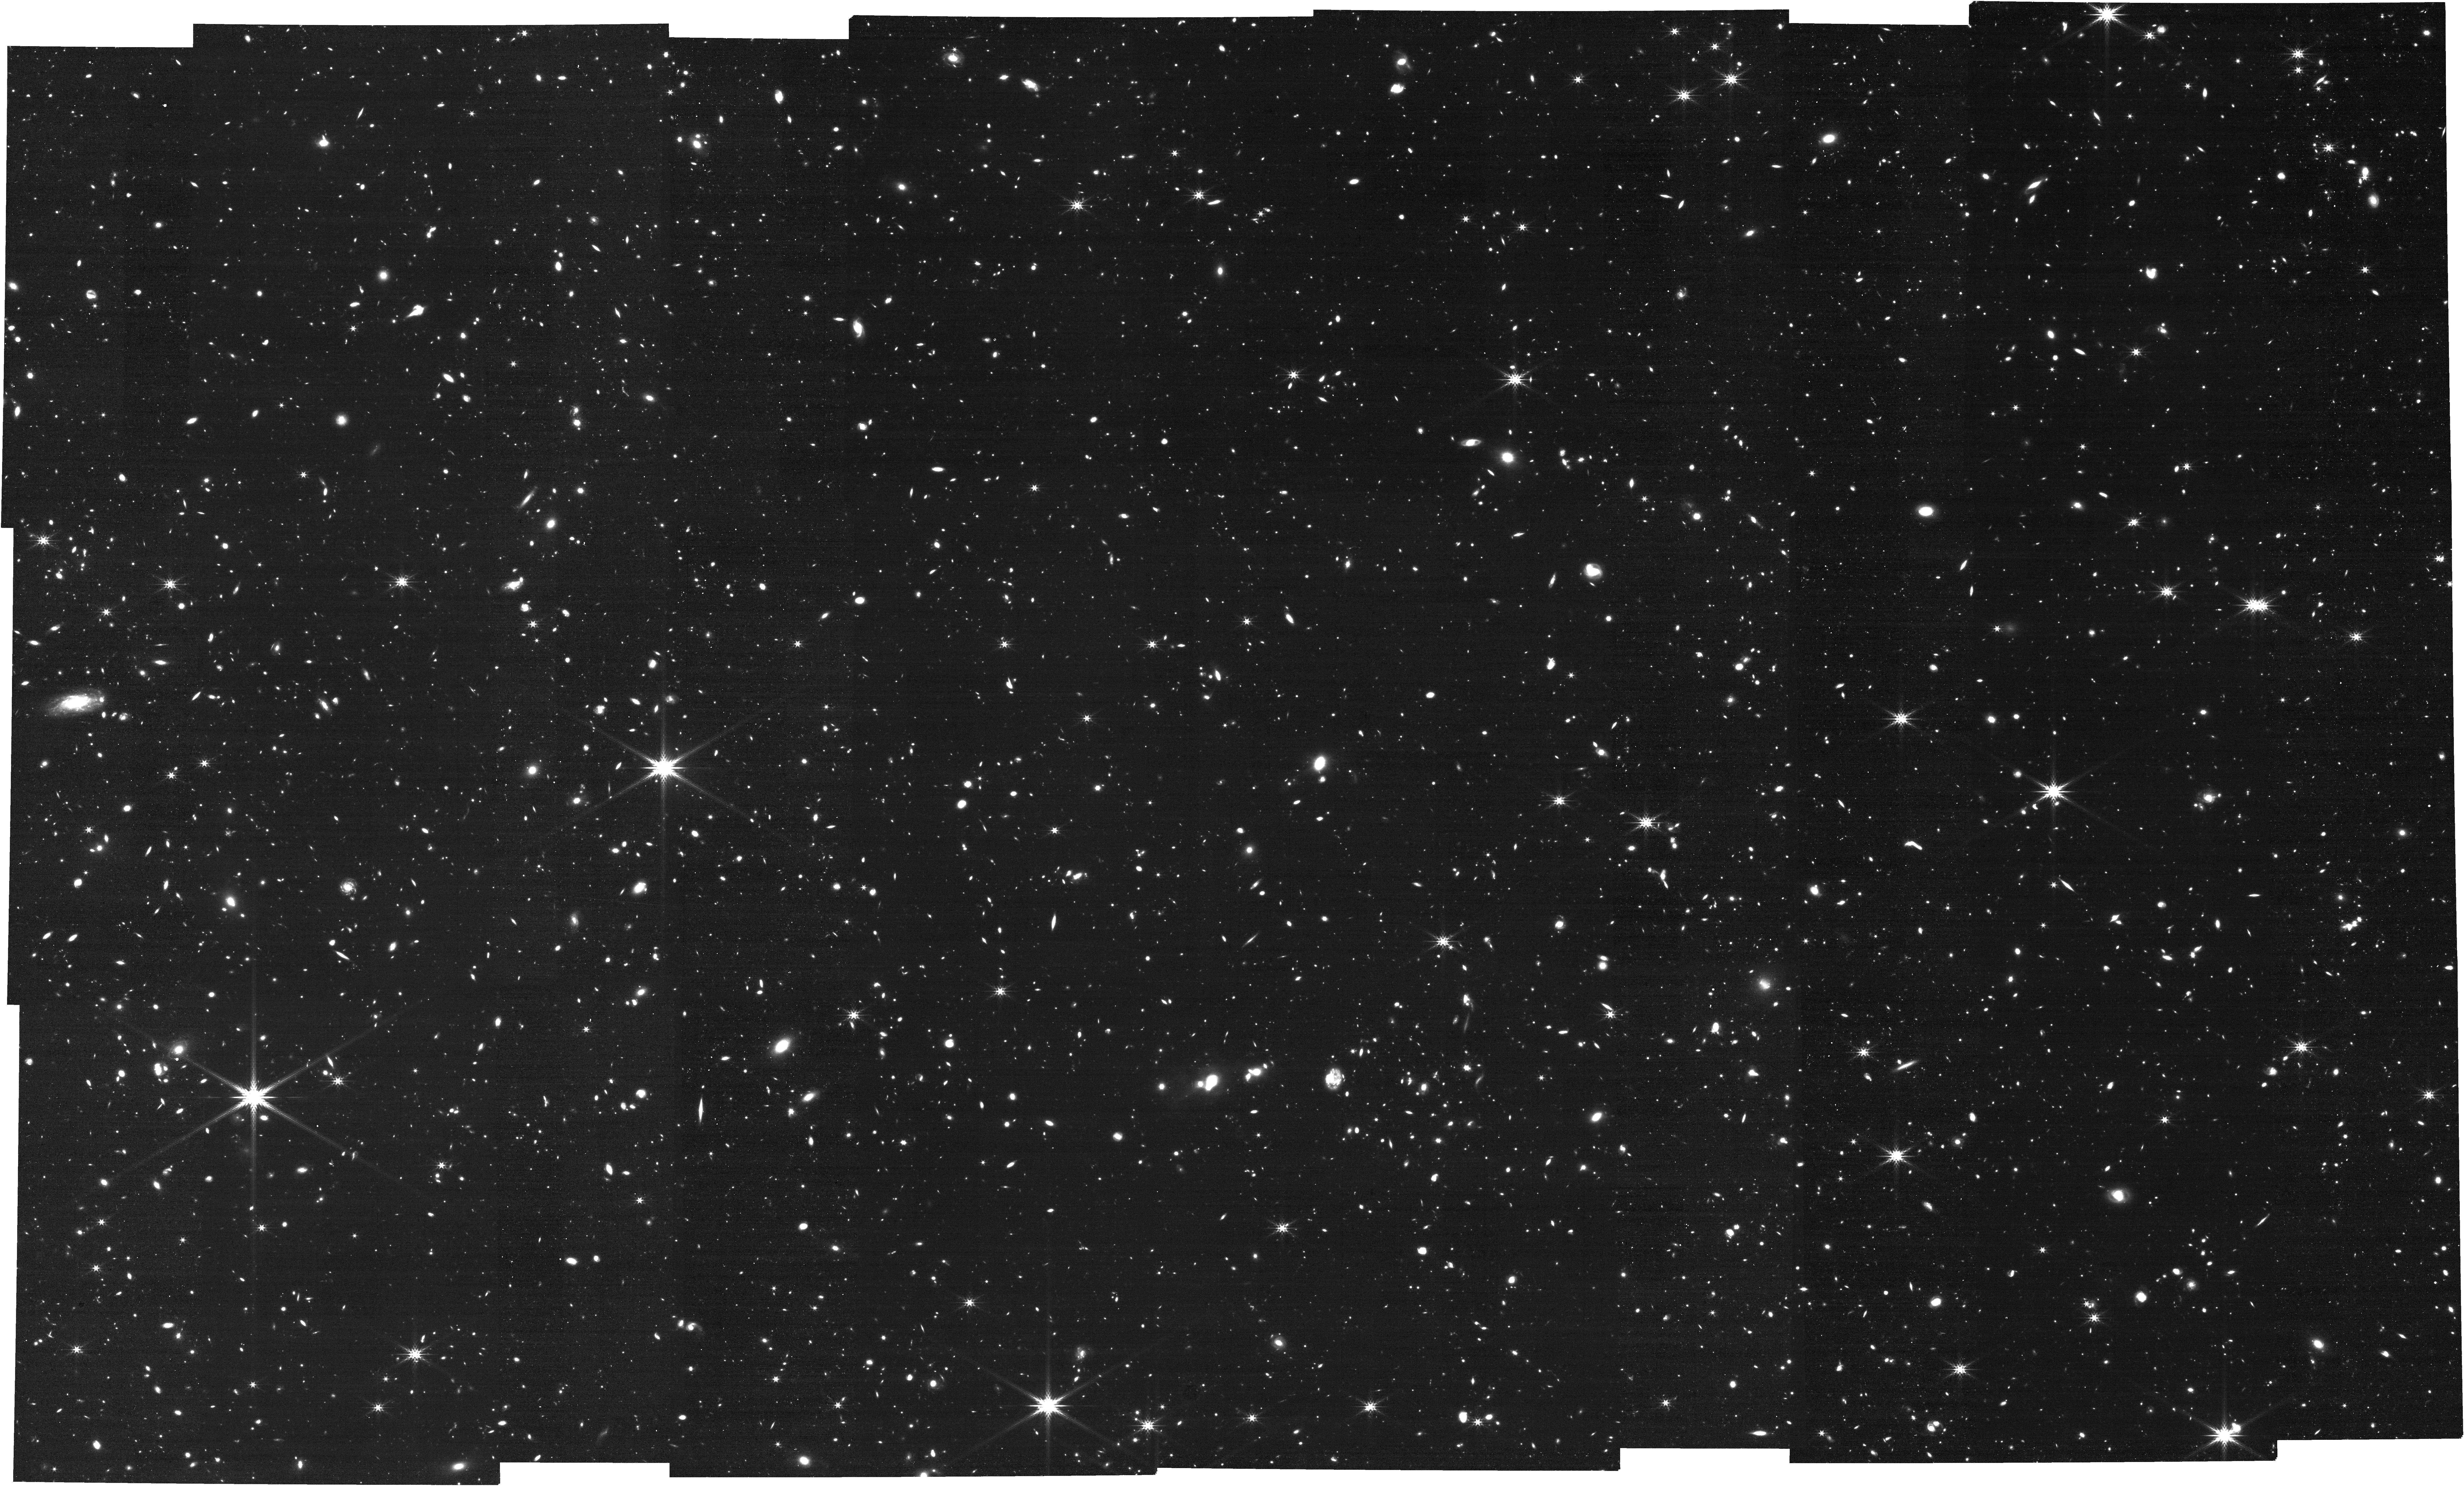
Target: NEXUS-Center. Instrument: NIRCAM. Filter: F444W. Exposure: 1 h. Observation ID: jw05105-o004_t001_nircam_clear-f444w

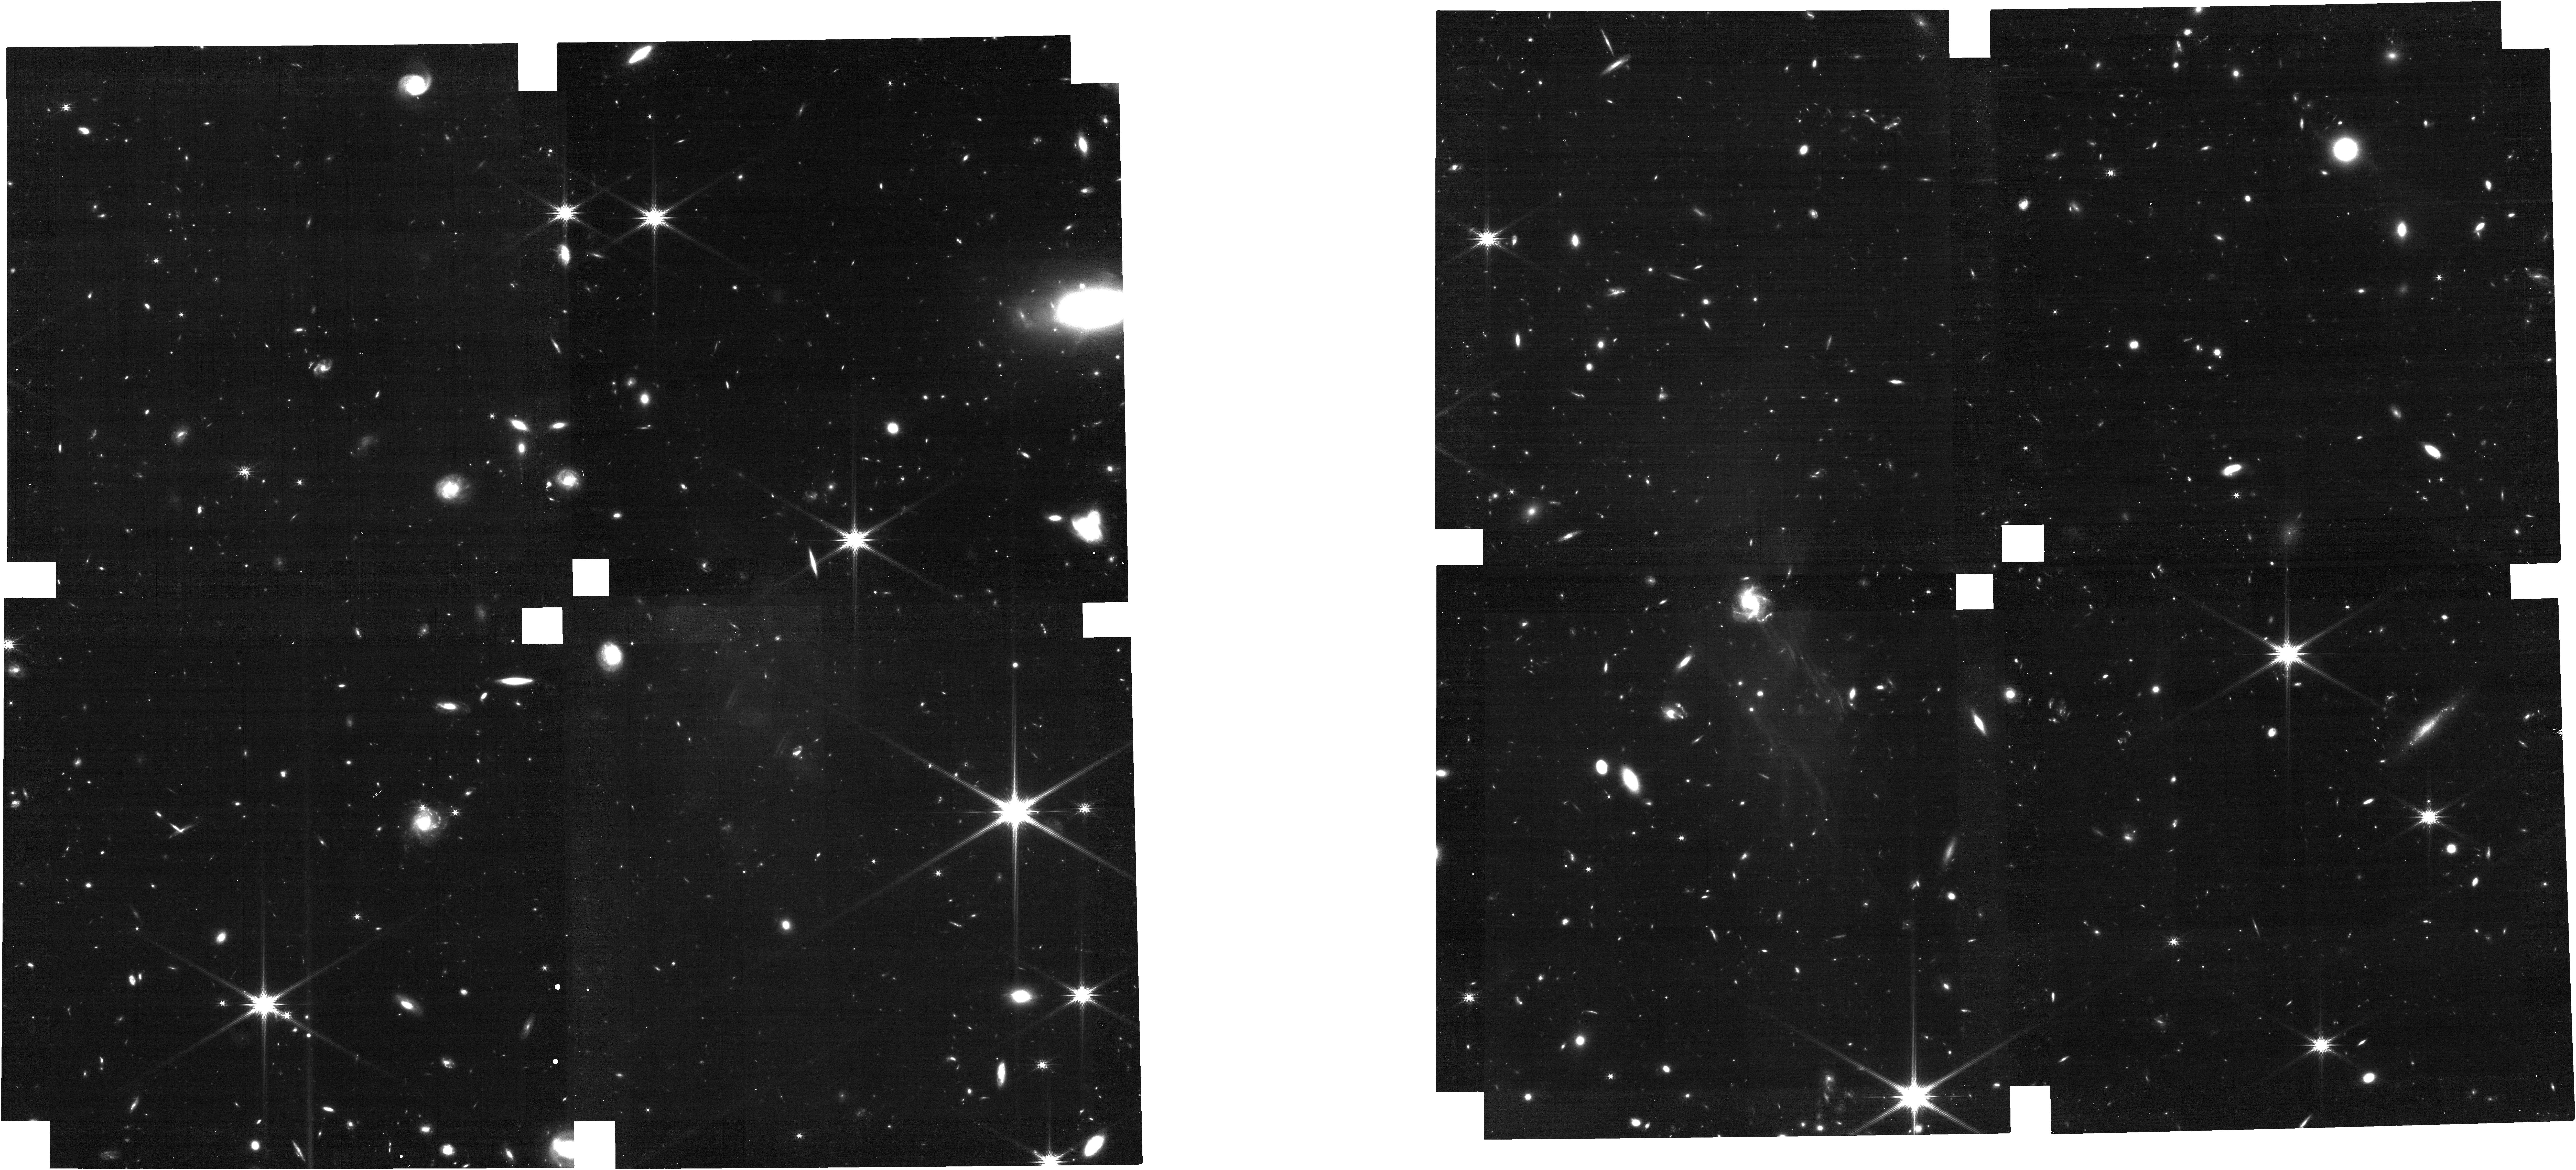
Target: NEXUS-Center-Tile-6. Instrument: NIRCAM. Filter: F200W. Exposure: 21 min. Observation ID: jw05105-o015_t005_nircam_clear-f200w

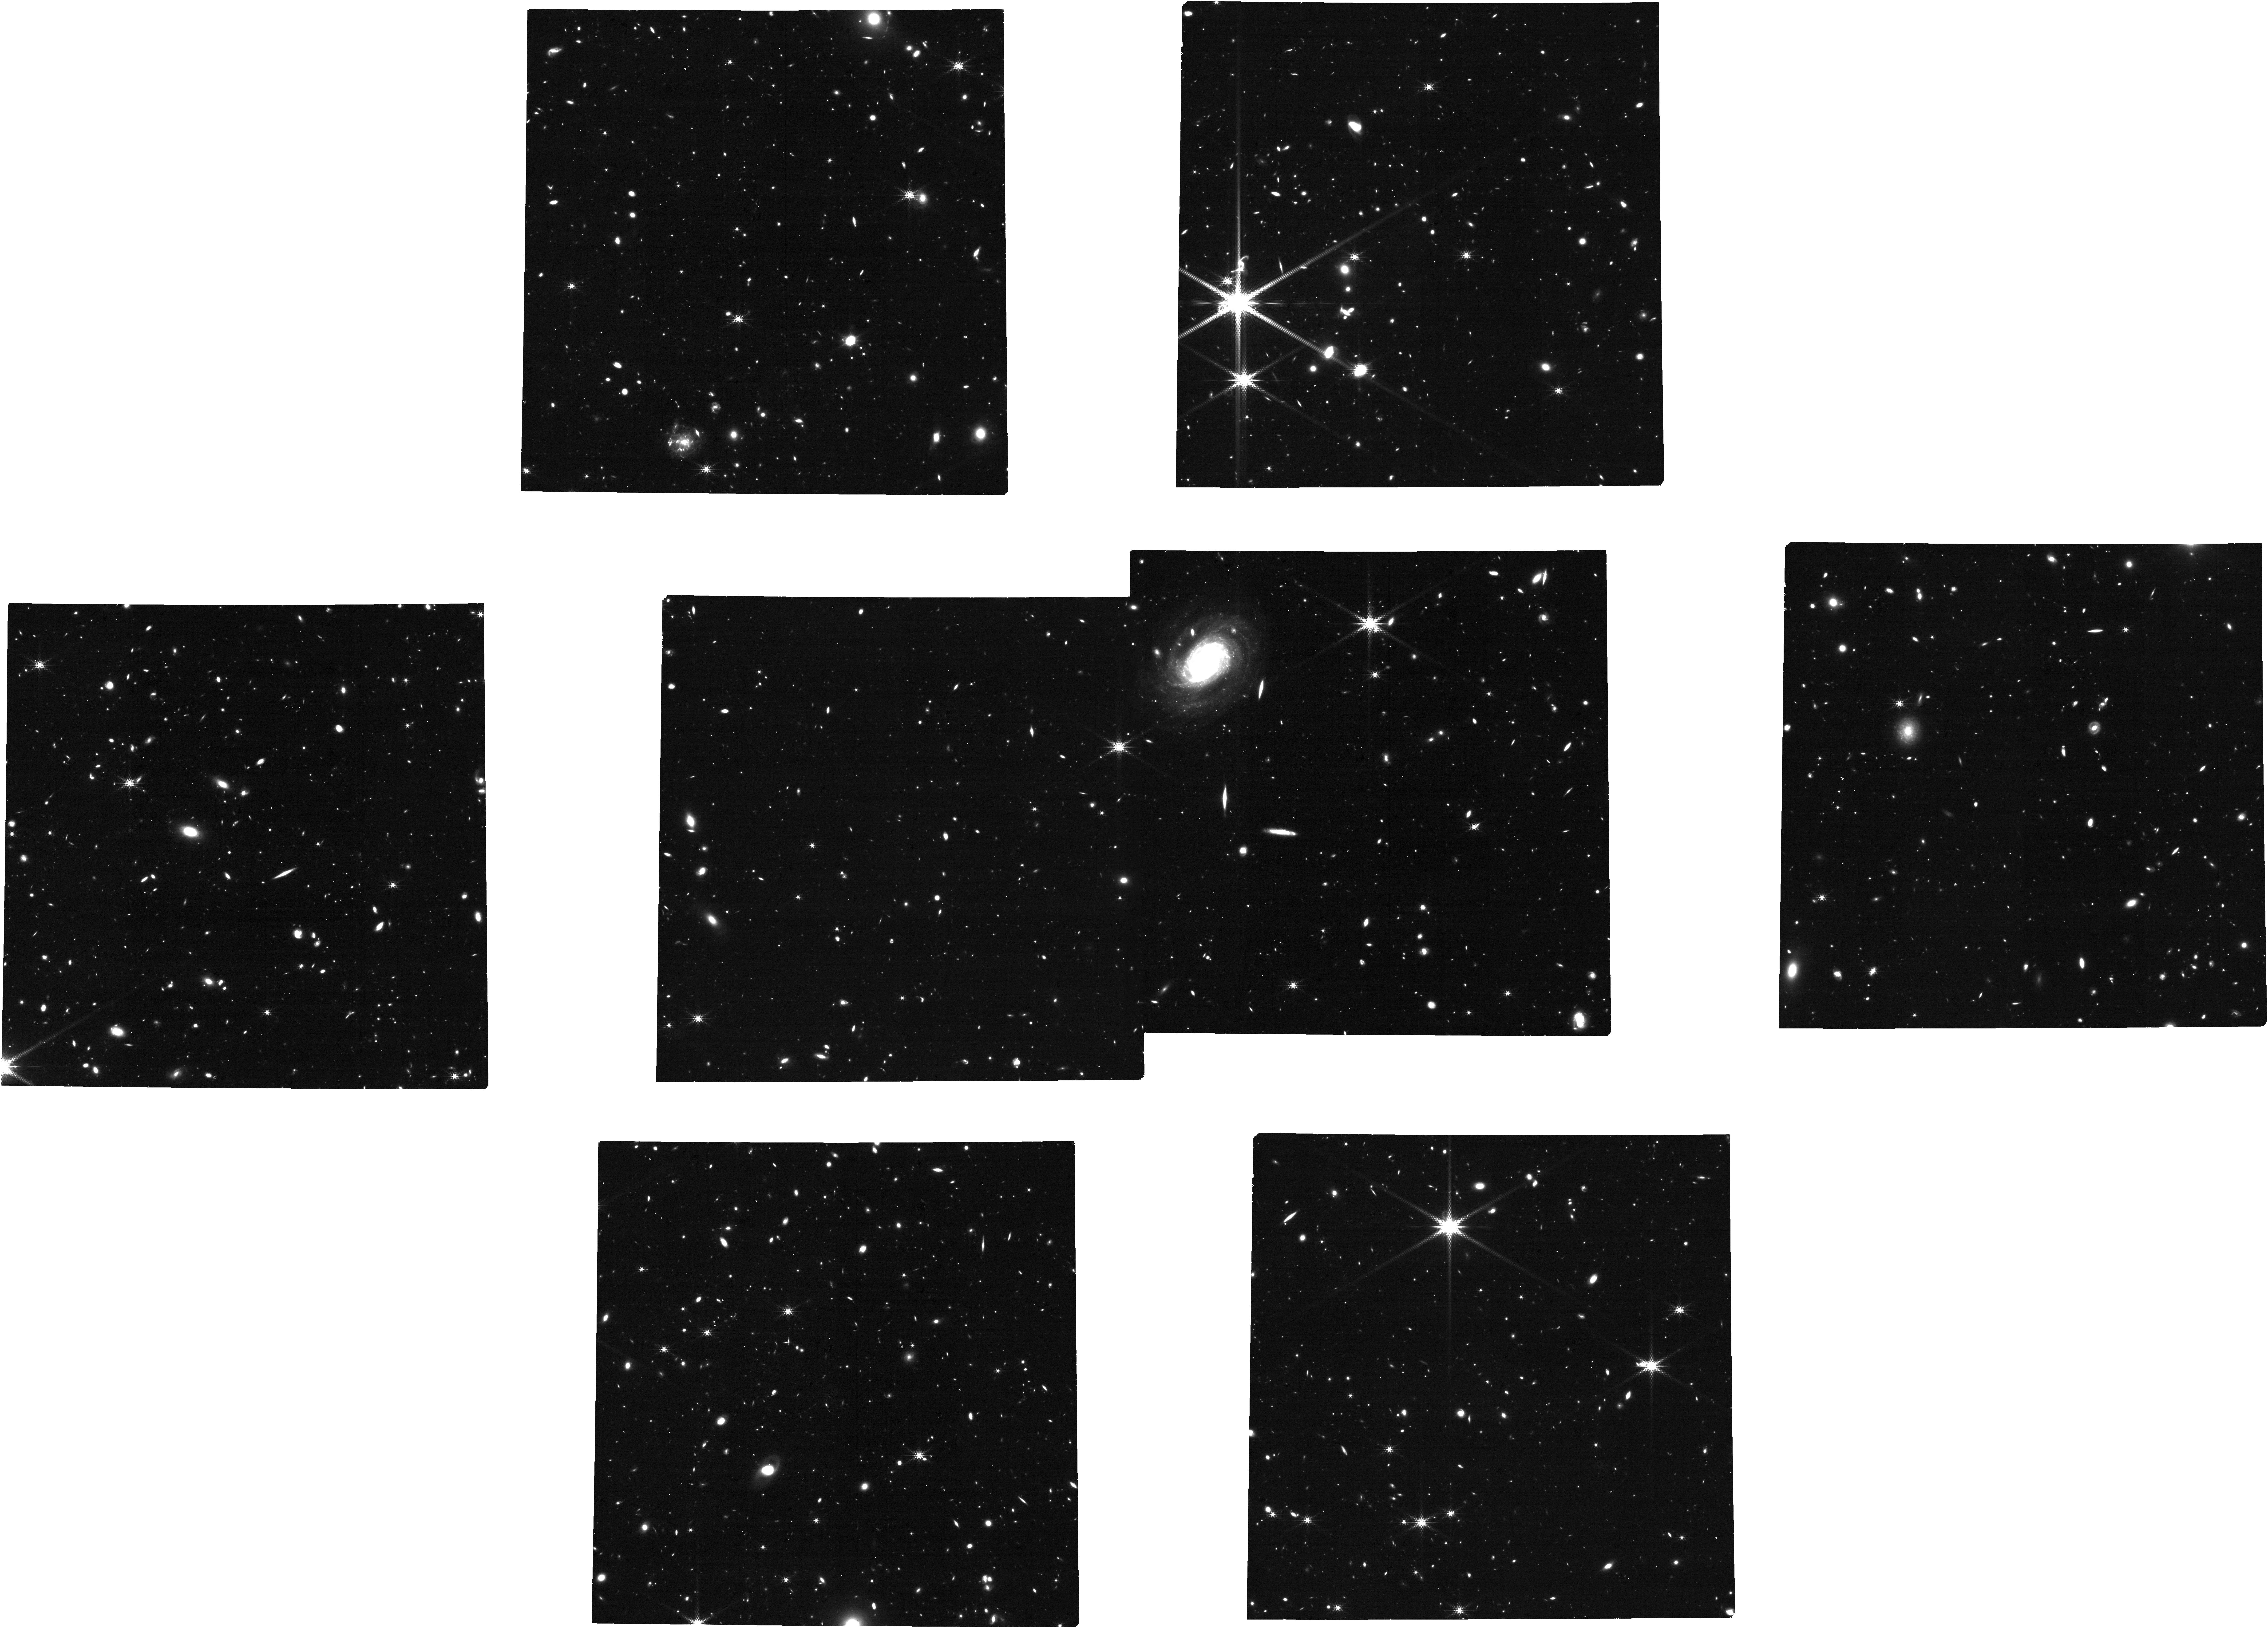
Target: msa_catalog_deep_ep4. Instrument: NIRCAM. Filter: F360M. Exposure: 1.4 h. Observation ID: jw05105-o009_t008_nircam_clear-f360m

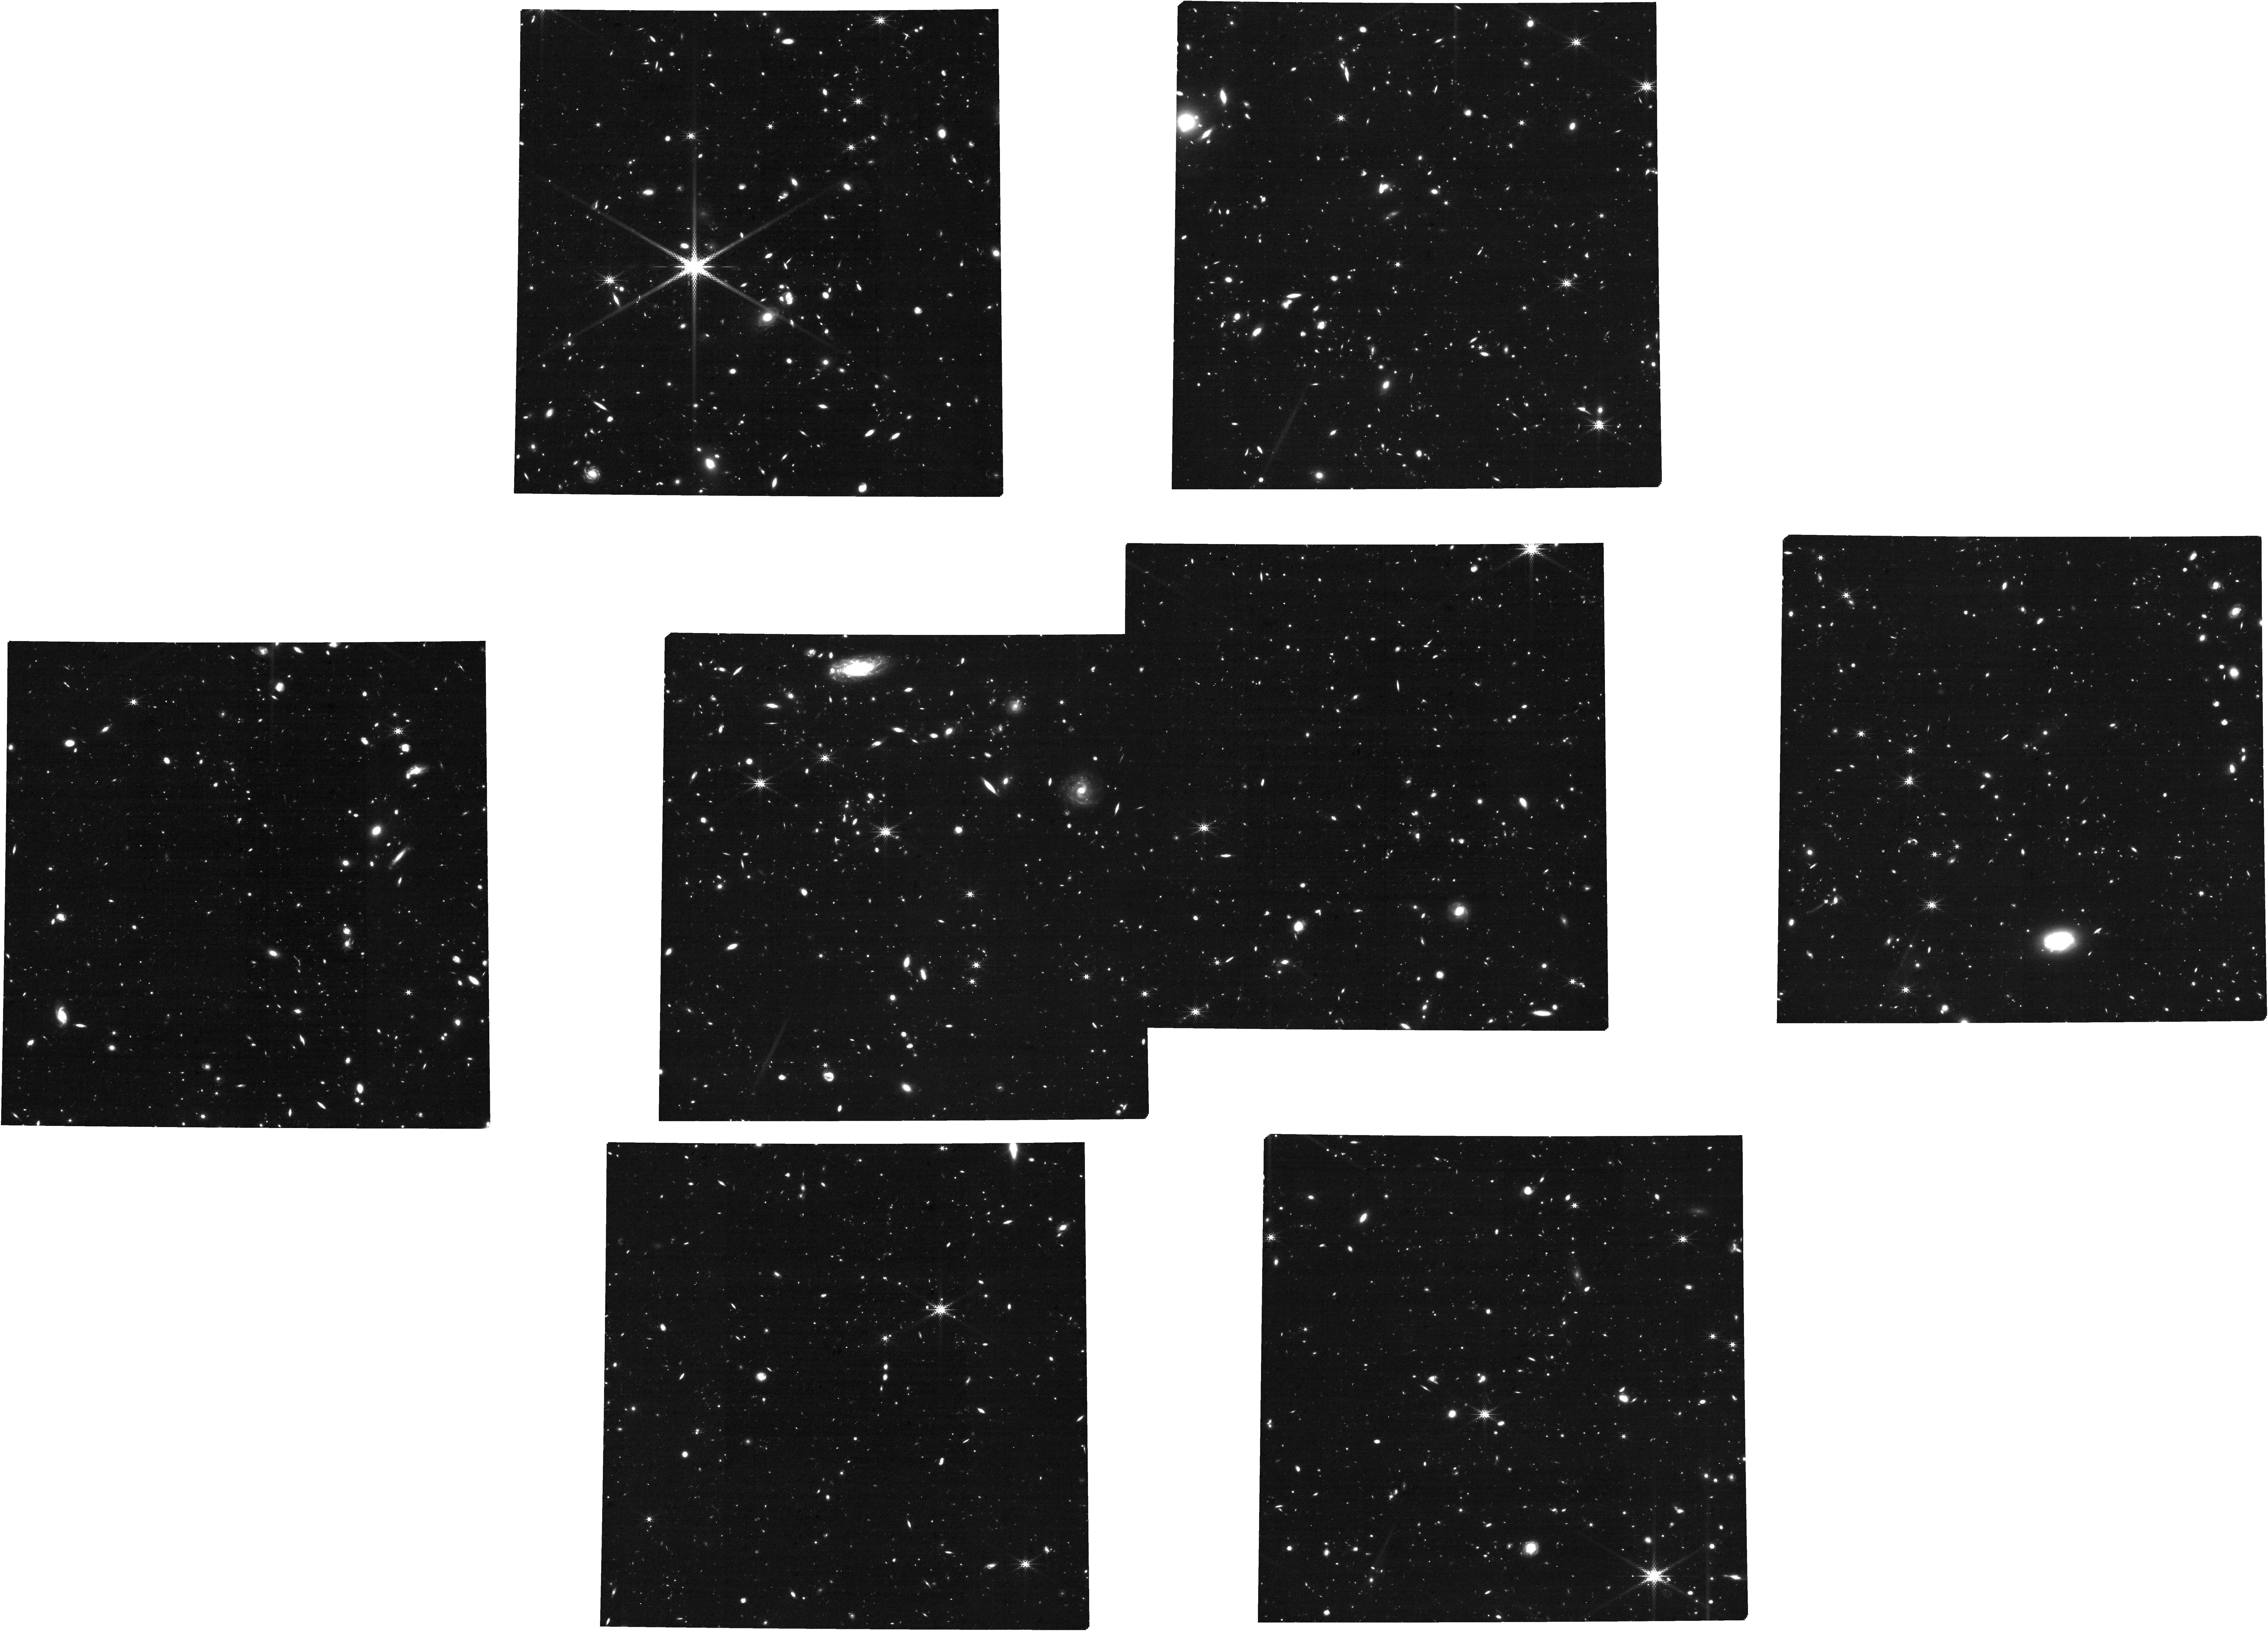
Target: msa_catalog_deep_ep5. Instrument: NIRCAM. Filter: F360M. Exposure: 1.4 h. Observation ID: jw05105-o011_t009_nircam_clear-f360m

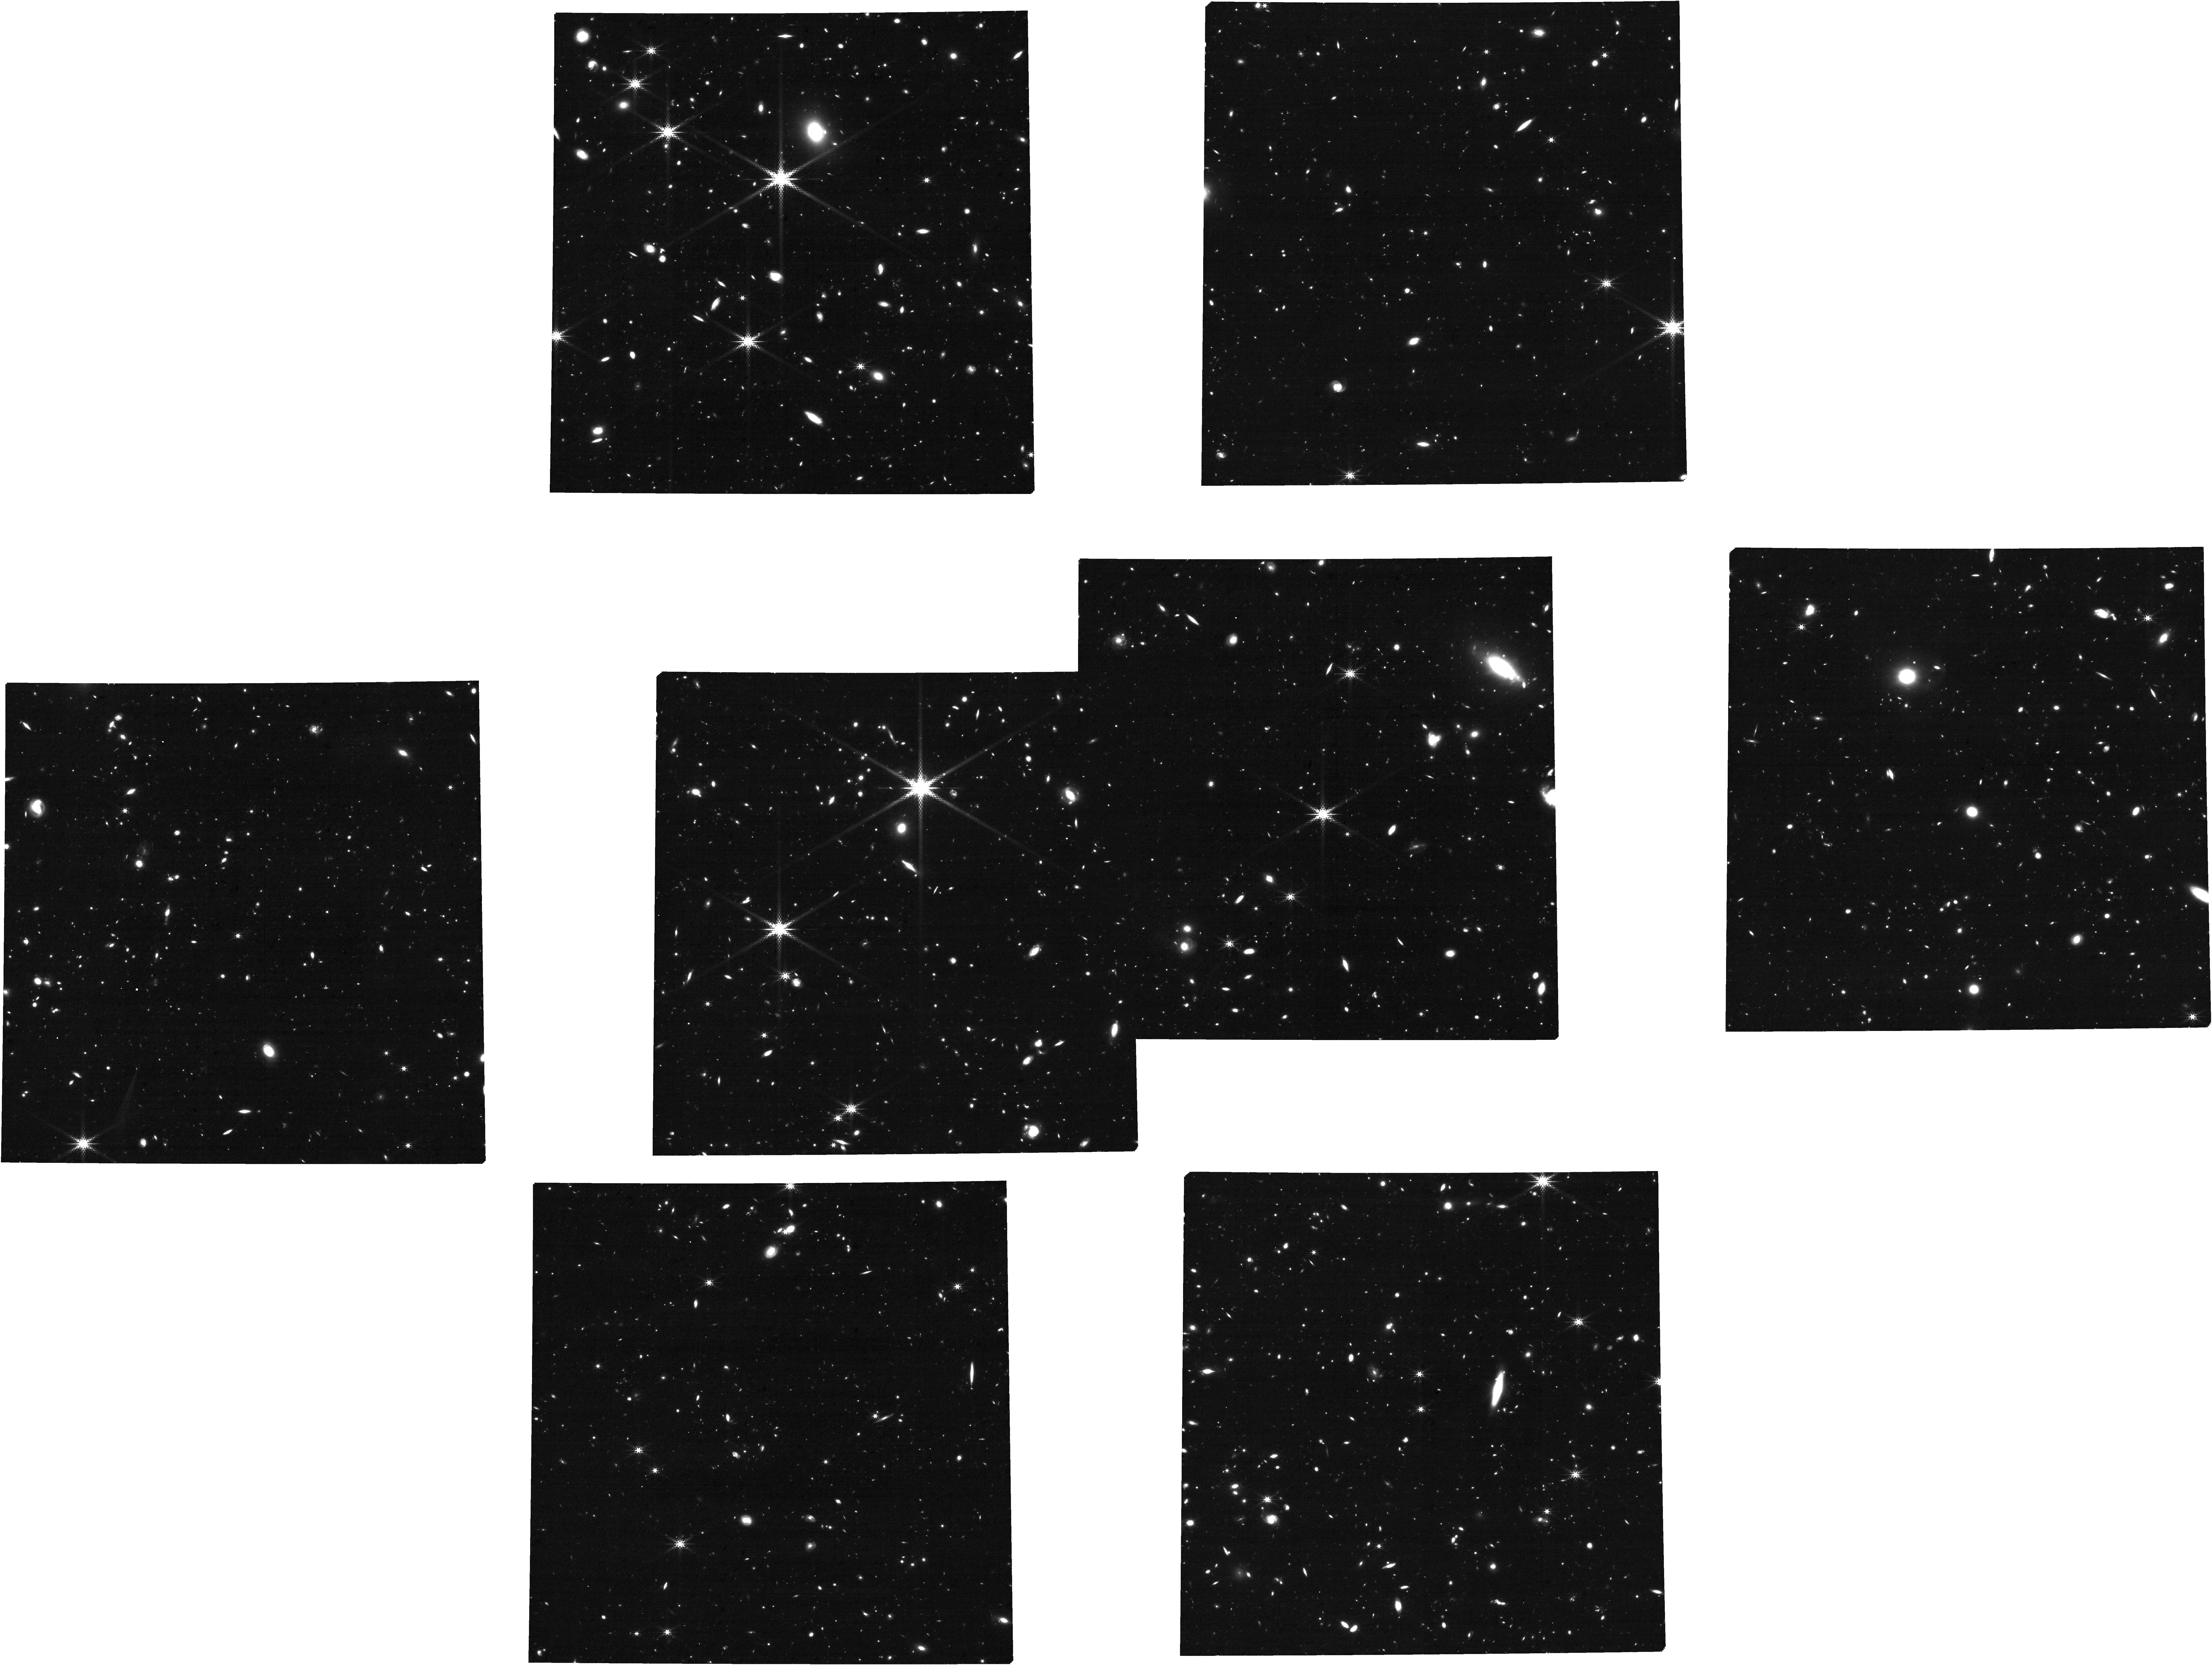
Target: nexus_msa_src_cat_updated. Instrument: NIRCAM. Filter: F360M. Exposure: 1.4 h. Observation ID: jw05105-o003_t003_nircam_clear-f360m

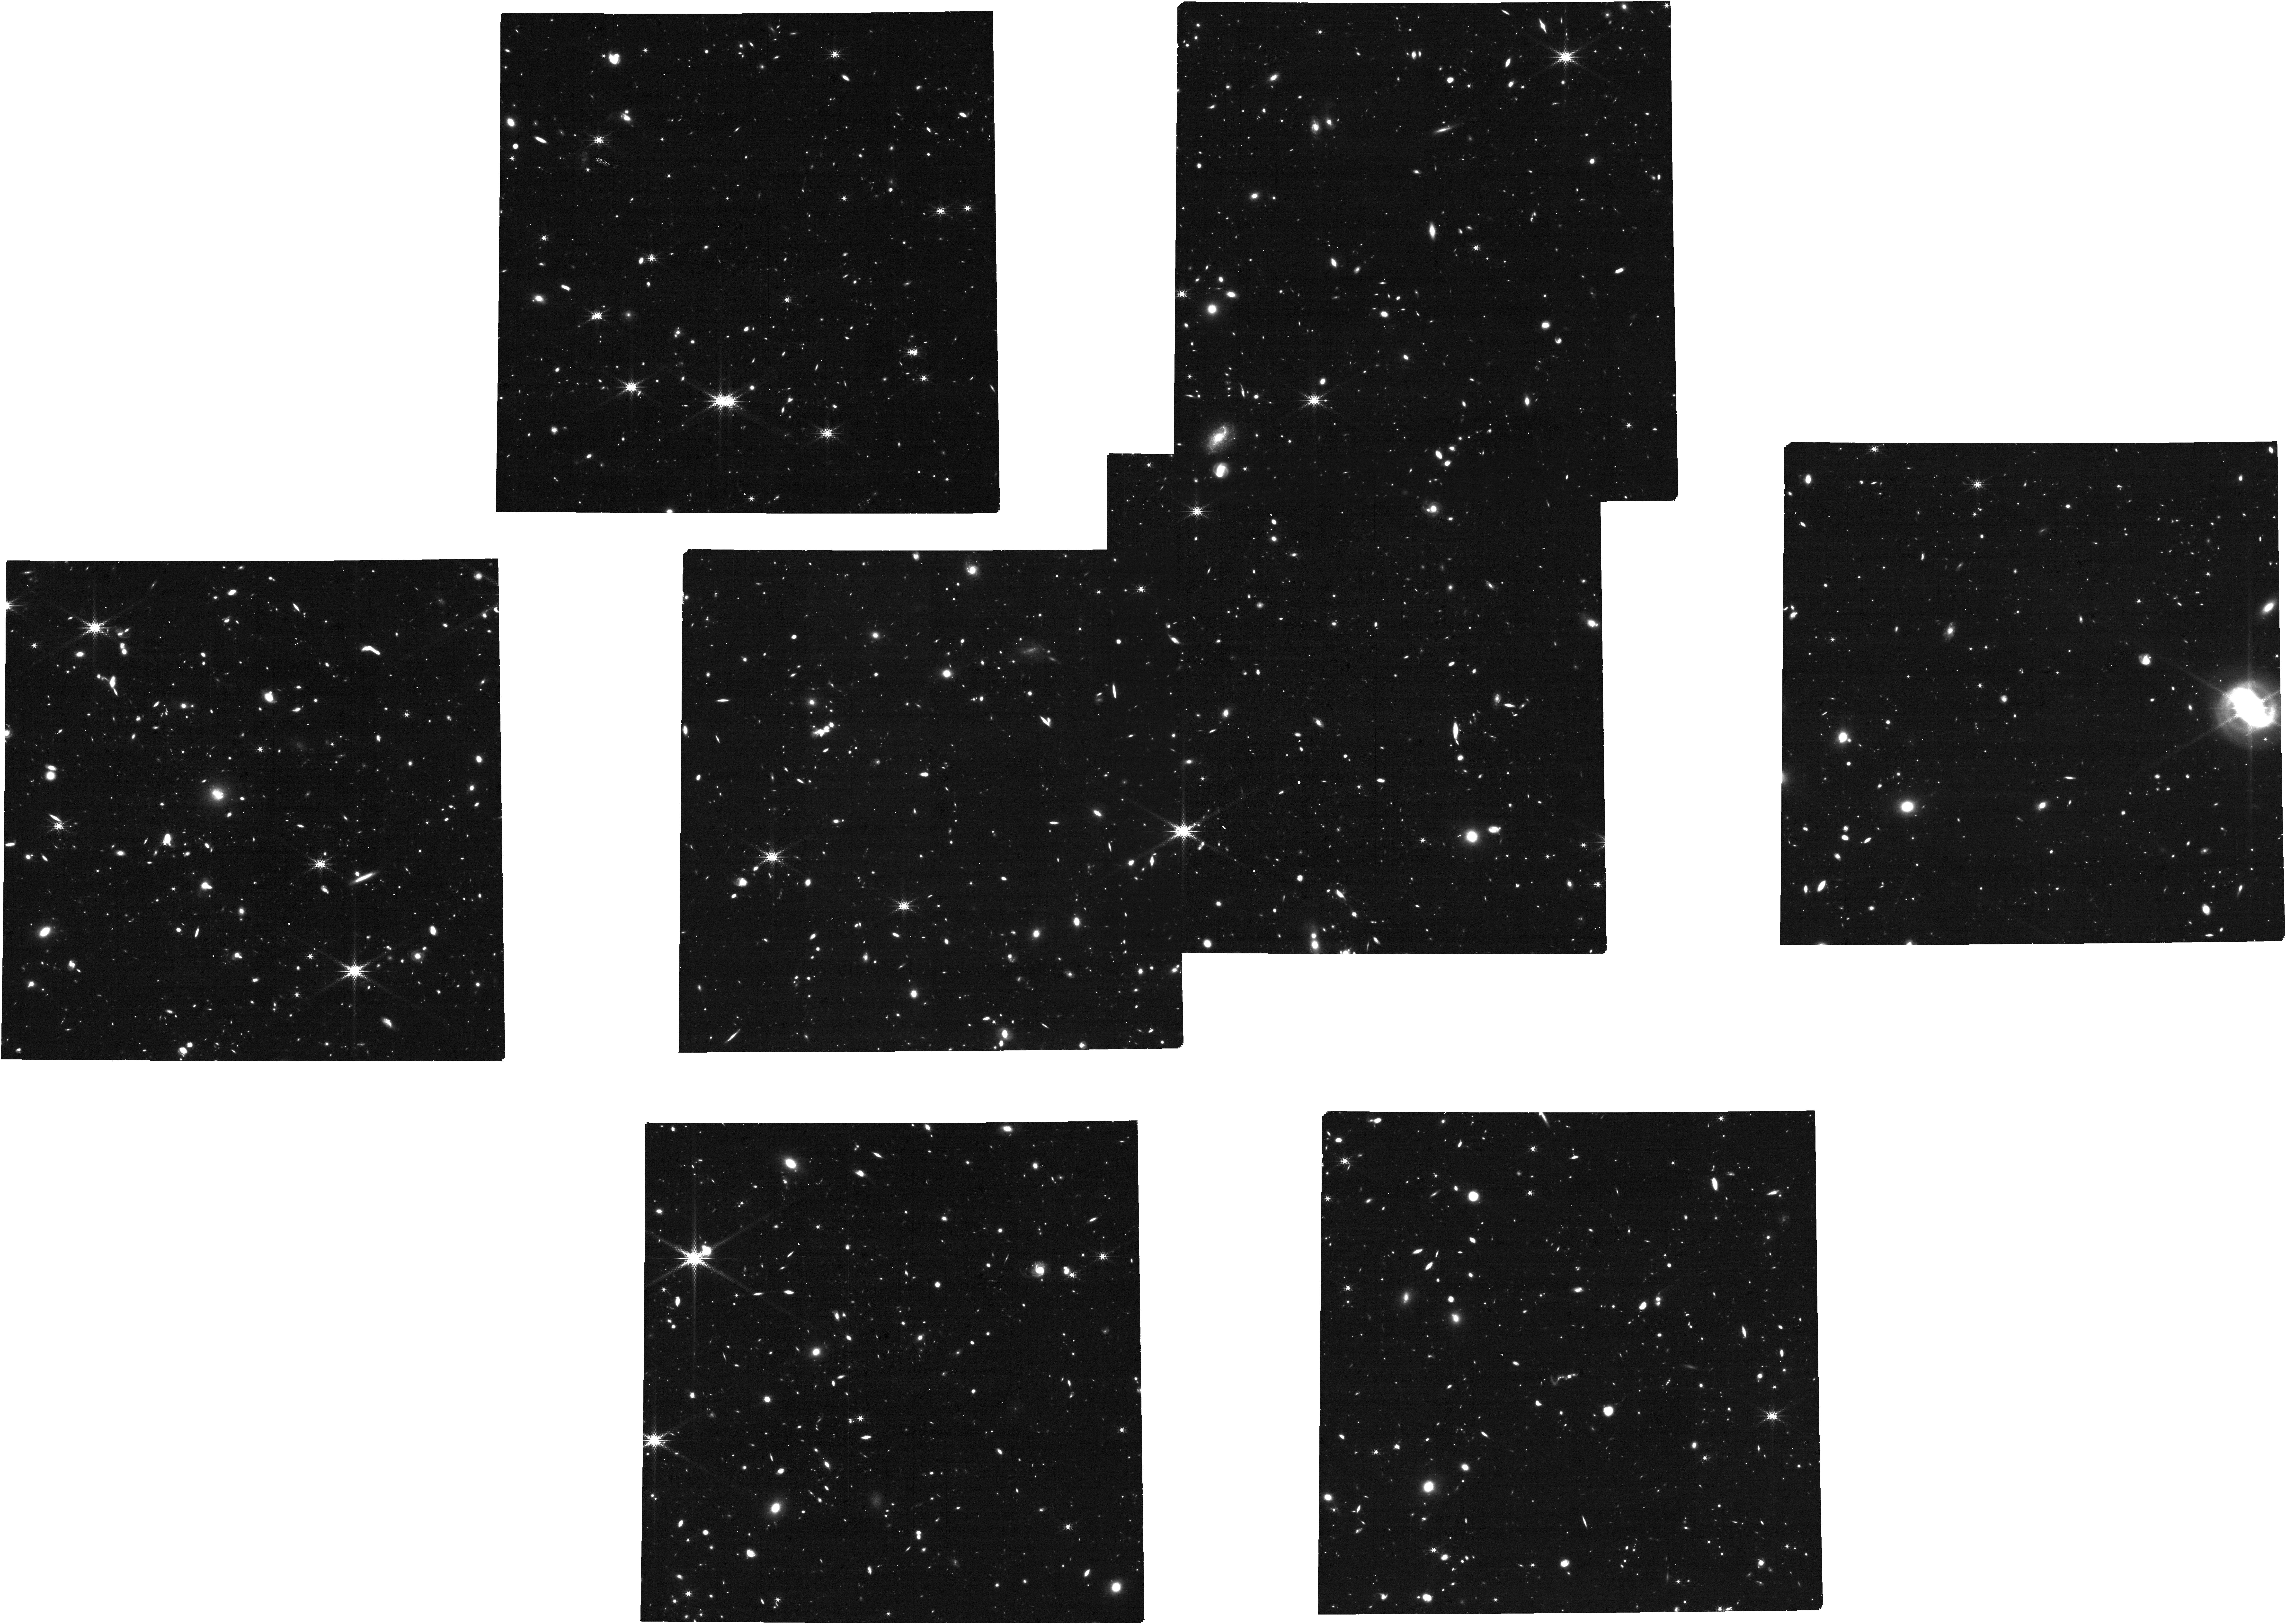
Target: msa_catalog_deep_ep2. Instrument: NIRCAM. Filter: F360M. Exposure: 1.4 h. Observation ID: jw05105-o005_t004_nircam_clear-f360m

NEXUS: the North ecliptic pole EXtragalactic Unified Survey (PI: Shen, Yue)

NEXUS is a proposed multi-cycle treasury spectroscopic survey around the North Ecliptic Pole with exquisite optical through MIR photometry and temporal sampling. It contains two overlapping tiers. The Wide tier (~400 arcmin^2) performs NIRCam/WFSS 2.4-5micron grism spectroscopy with three epochs over 3 cycles. The Deep tier (~50 arcmin^2) performs high-multiplexing NIRSpec 0.6-5.3micron MOS/PRISM spectroscopy for up to ~10,000 targets, over 18 epochs with a 2-month cadence. All epochs have simultaneous deep NIRCam and MIRI imaging. The field is within the continuous viewing zone of JWST, and is fully covered in the Euclid Deep Field North, with a wealth of deep multi-wavelength data to maximize synergy across wavelengths and science areas. NEXUS has three science pillars. First, with its massive spectroscopic sample and deep photometry, it will perform efficient classification and physical characterization of galaxies and AGNs from z~1 to Cosmic Dawn. With the large contiguous area coverage, it will measure the spatial clustering and demography of the first galaxies and SMBHs at z>6. Second, multi-epoch observations enable systematic time-domain investigations, focusing on z>3 supernova searches and low-mass AGN reverberation mapping. Third, the comprehensive data set from three JWST instruments will enable knowledge transfer to other legacy fields, create data challenges, and initiate benchmark work for future space missions. With rapid public releases of processed data and an open invitation for participation, NEXUS aims for broad and swift community engagement, to become a powerhouse to drive transformative advancements in multiple key science areas of astronomy.